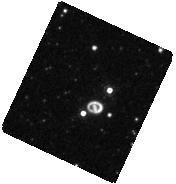
Target: SN-1987A. Instrument: WFC3/IR. Filter: F164N. Exposure: 13 min. Observation ID: hst_12241_10_wfc3_ir_f164n_ibkf10

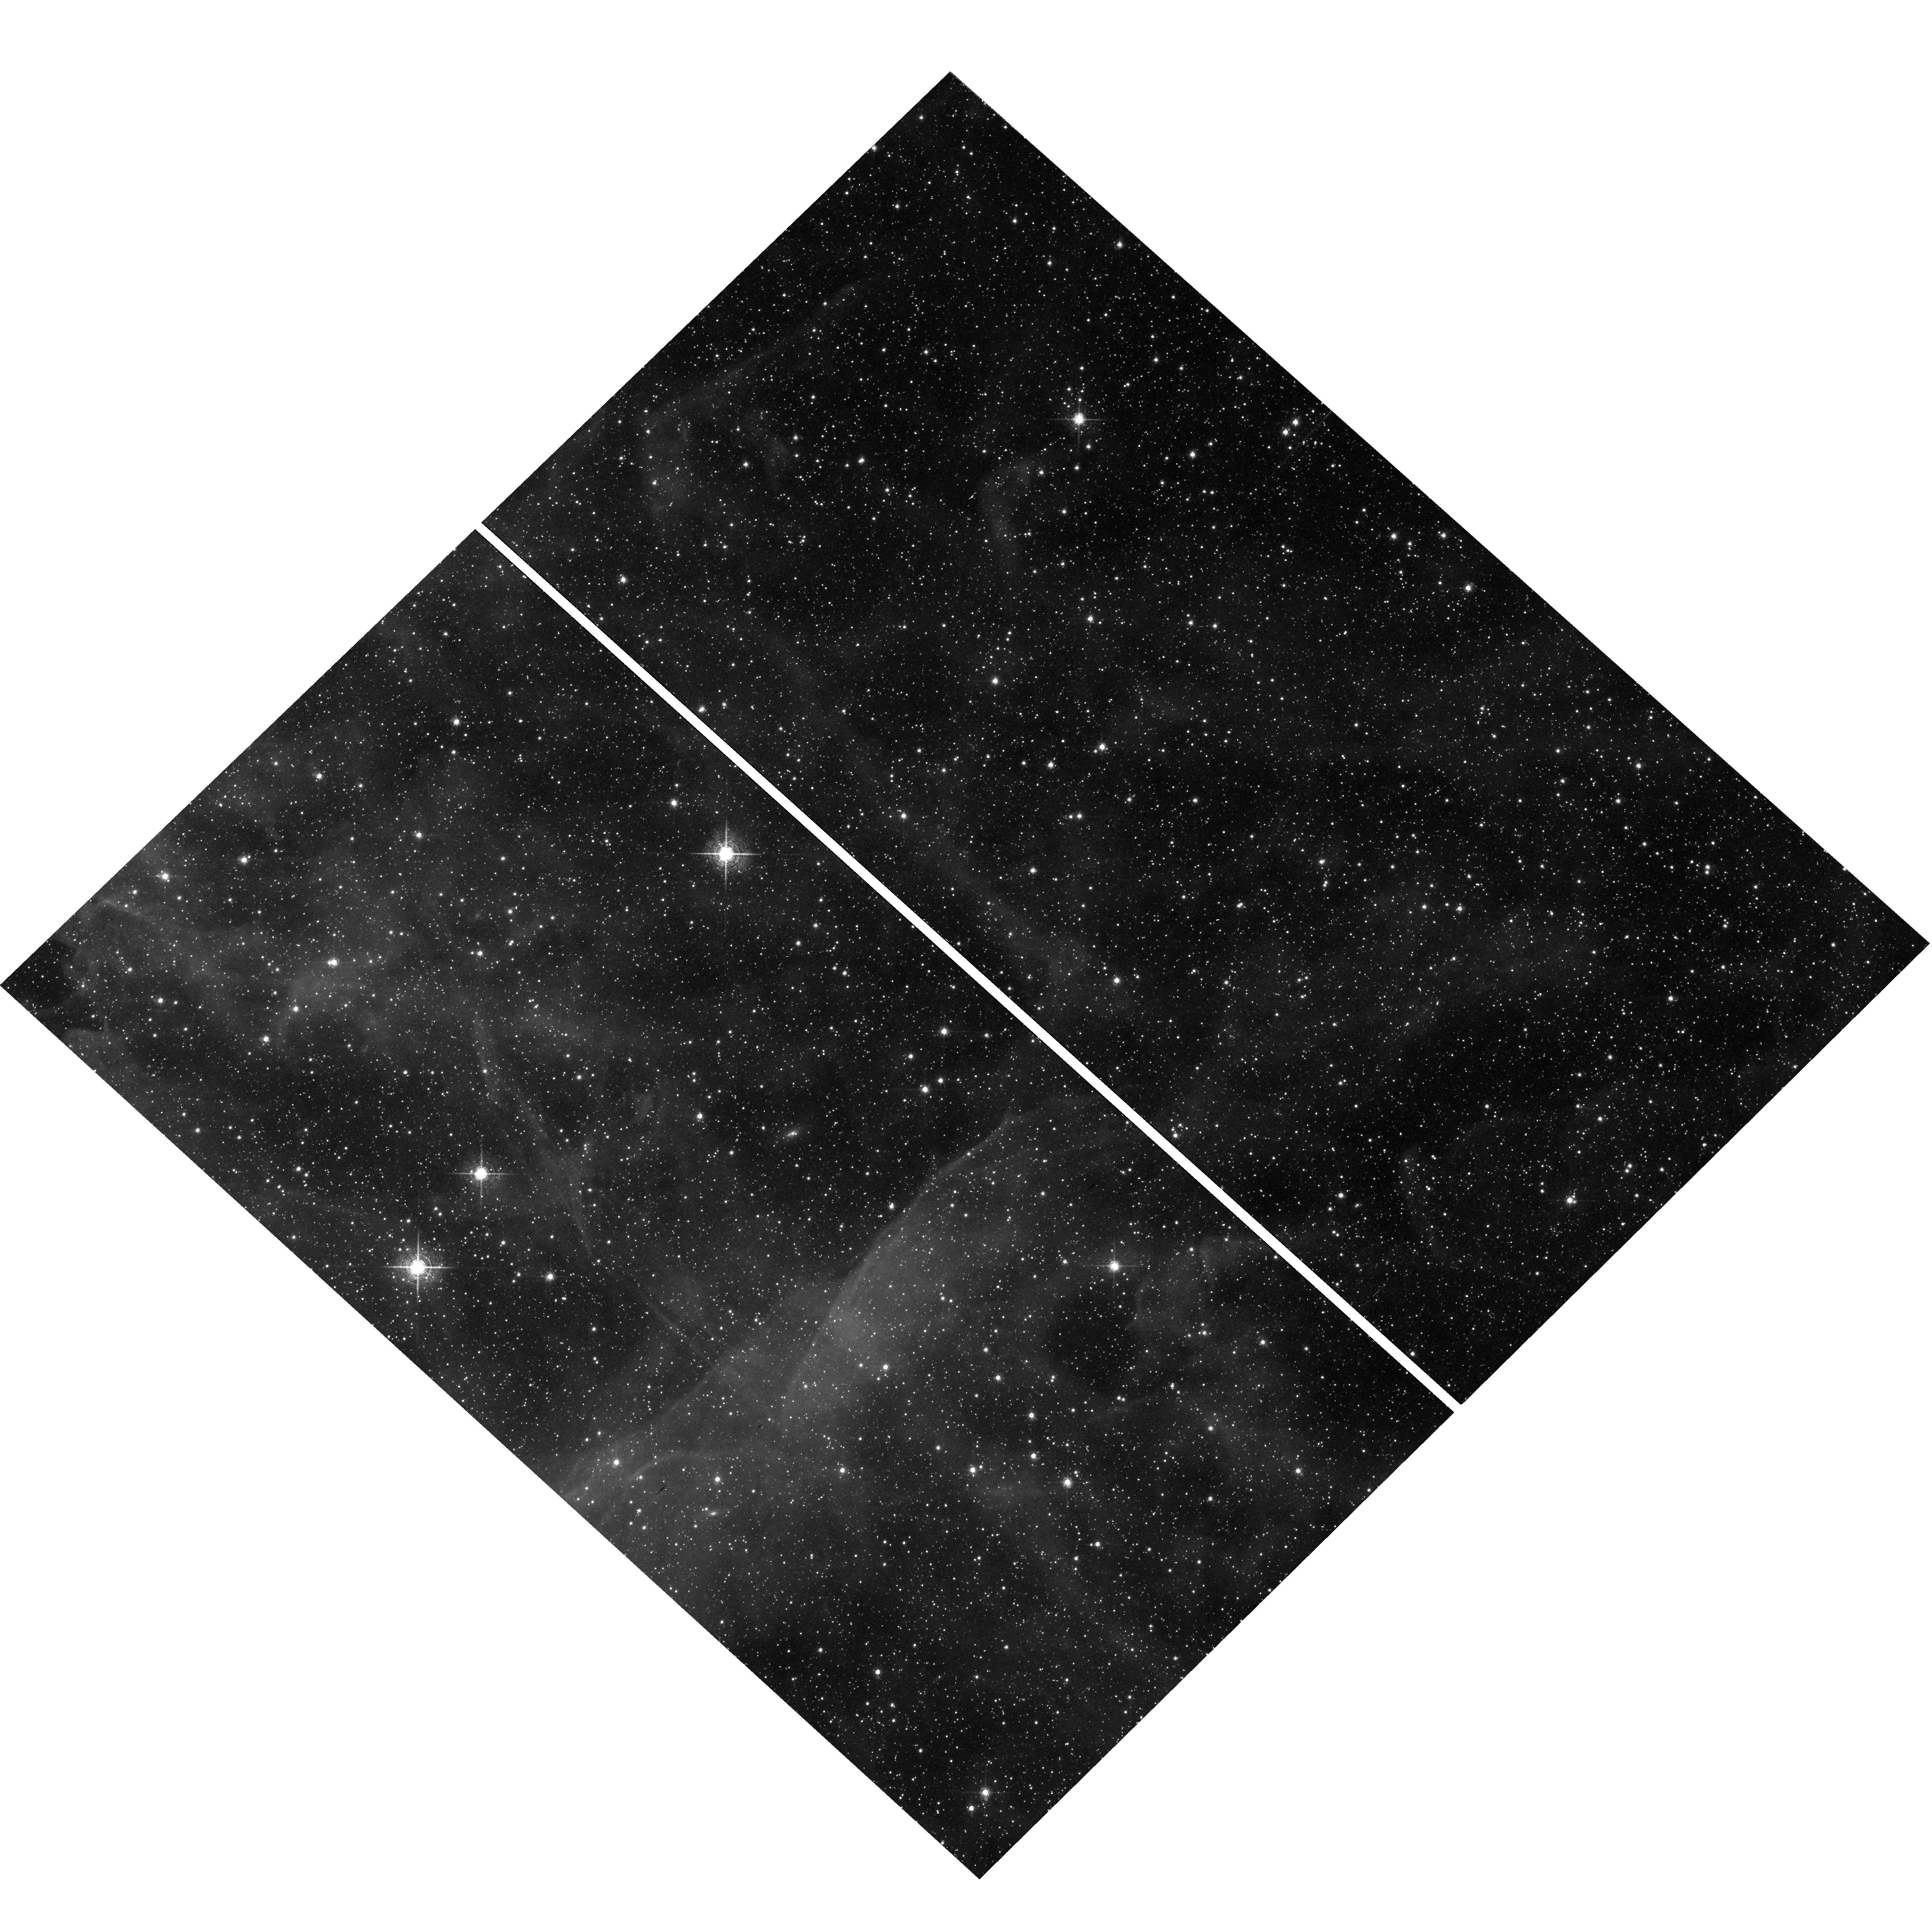
Target: field at RA 83.680°, Dec -69.333°. Instrument: WFC3/UVIS. Filter: F657N. Exposure: 47 min. Observation ID: hst_12241_50_wfc3_uvis_f657n_ibkf50

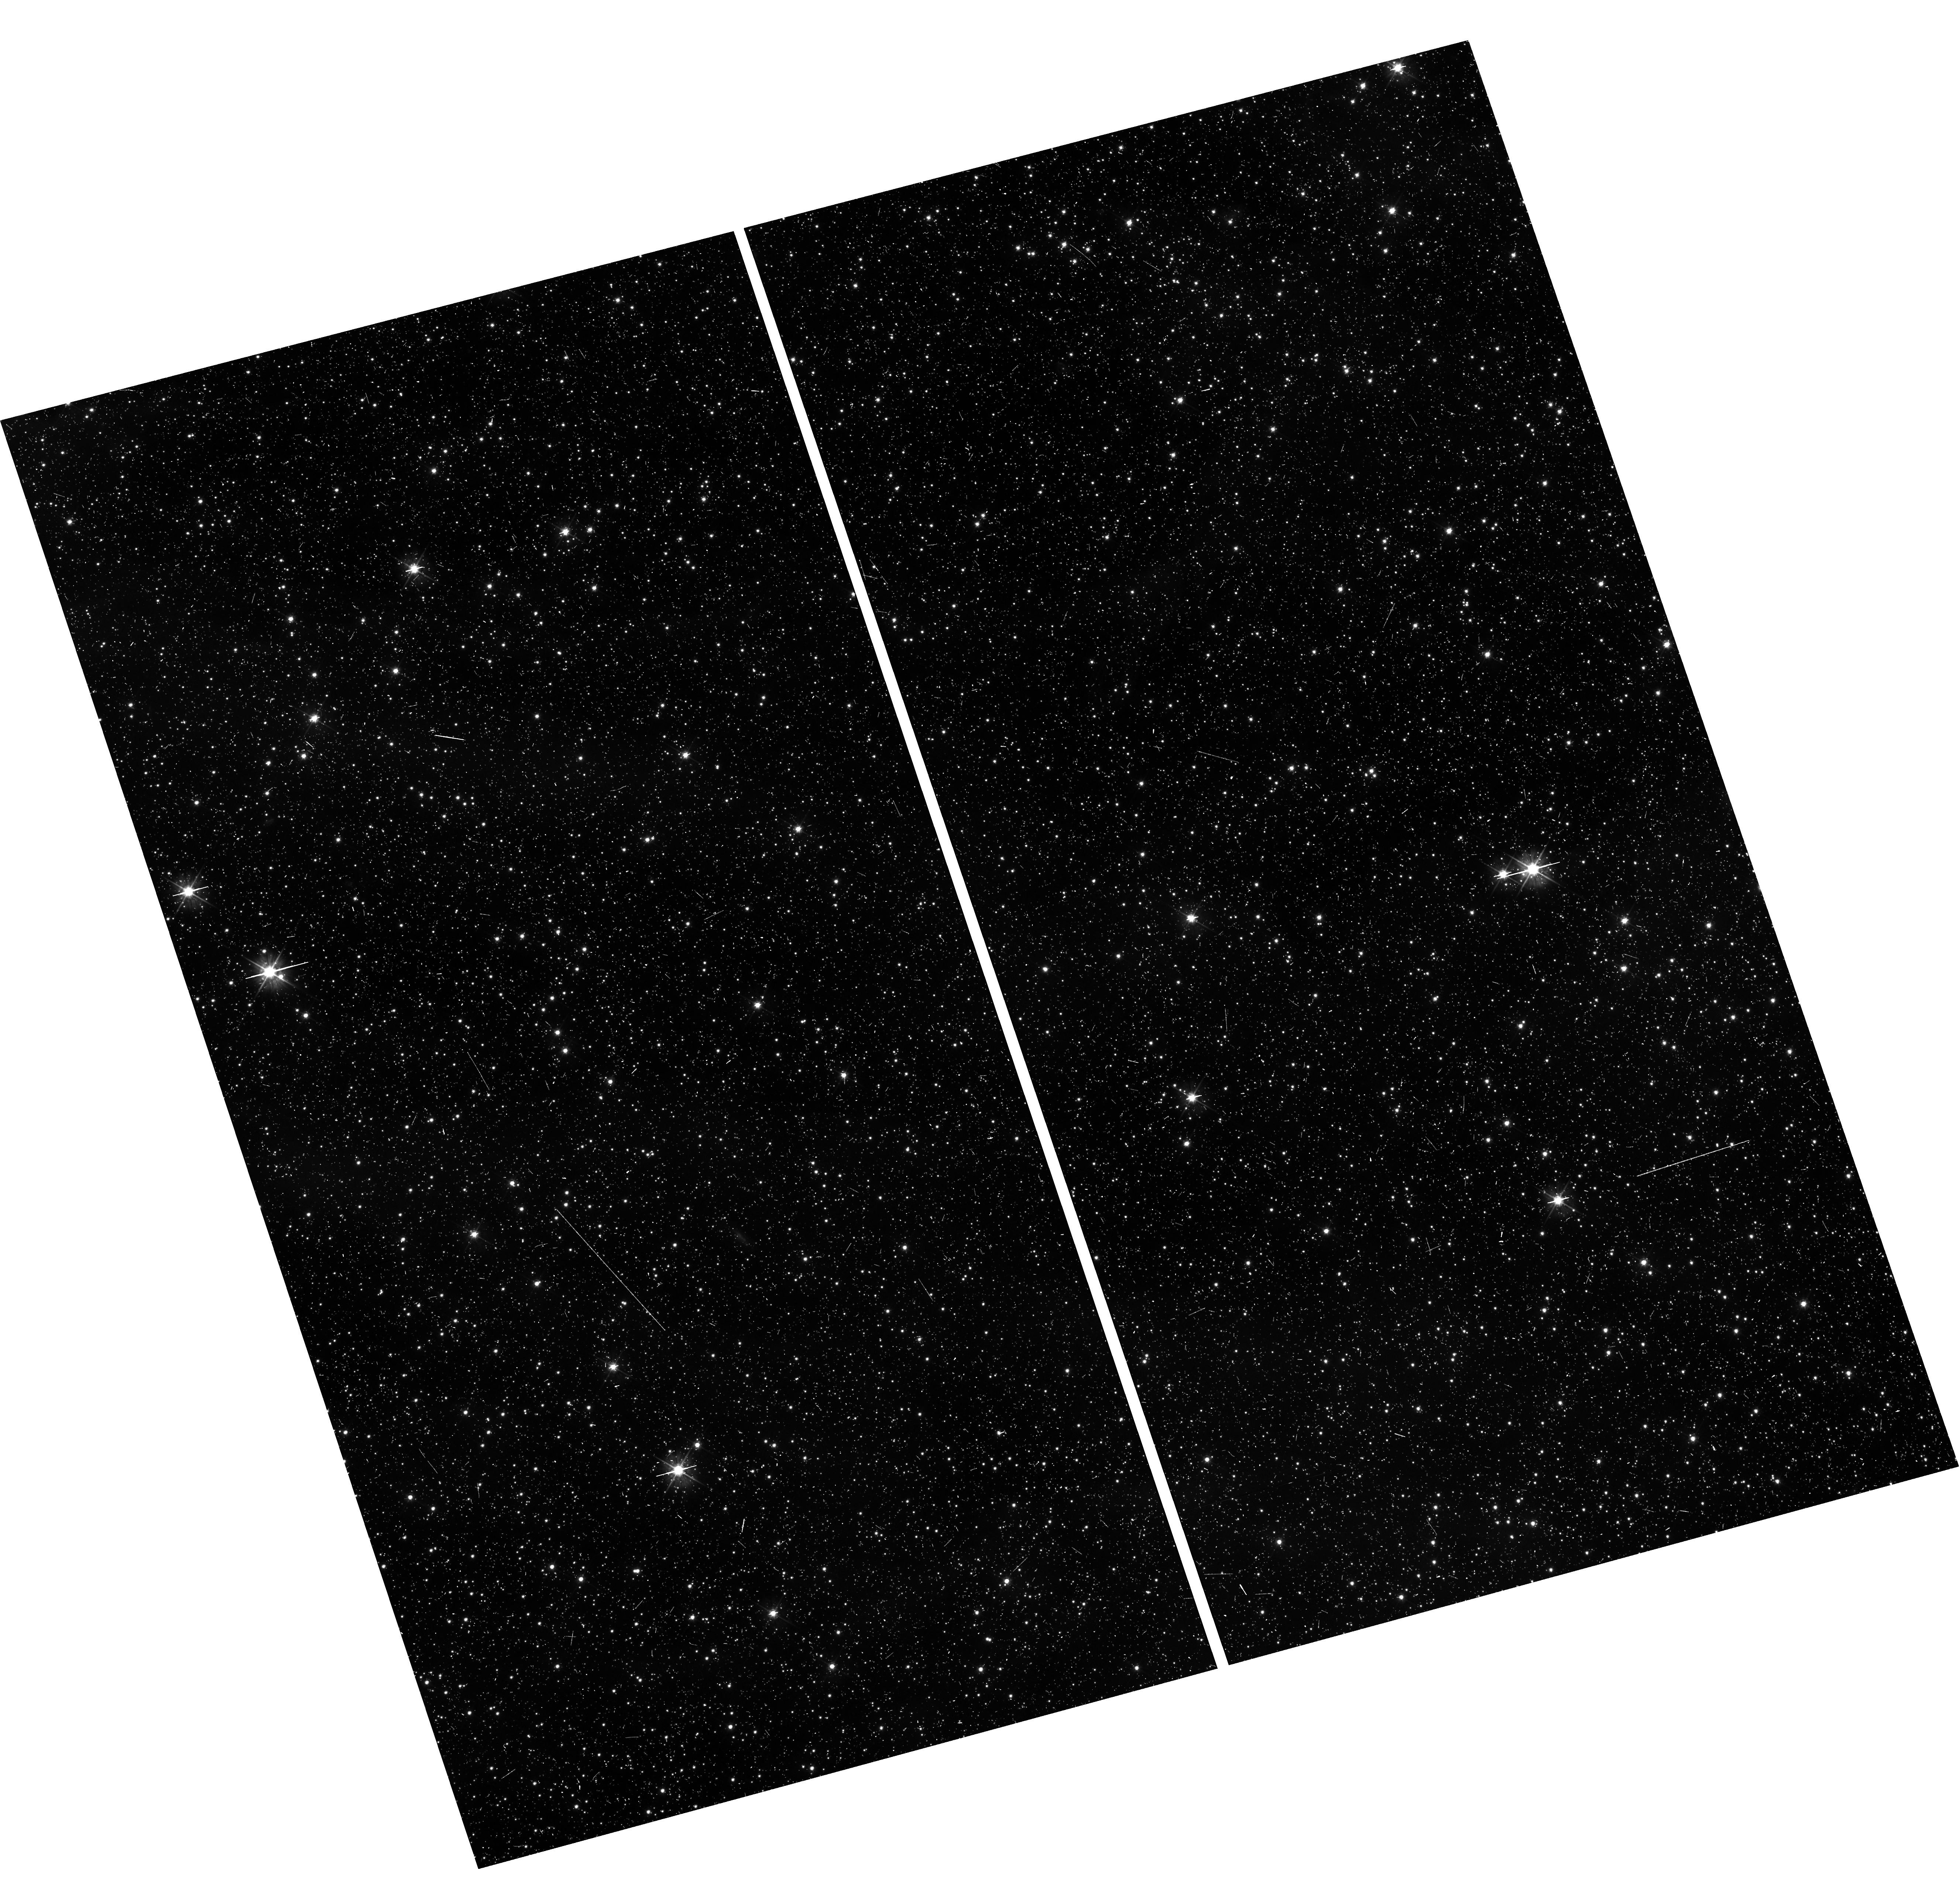
Target: field at RA 83.791°, Dec -69.357°. Instrument: WFC3/UVIS. Filter: F475W. Exposure: 20 min. Observation ID: hst_12241_40_wfc3_uvis_f475w_ibkf40

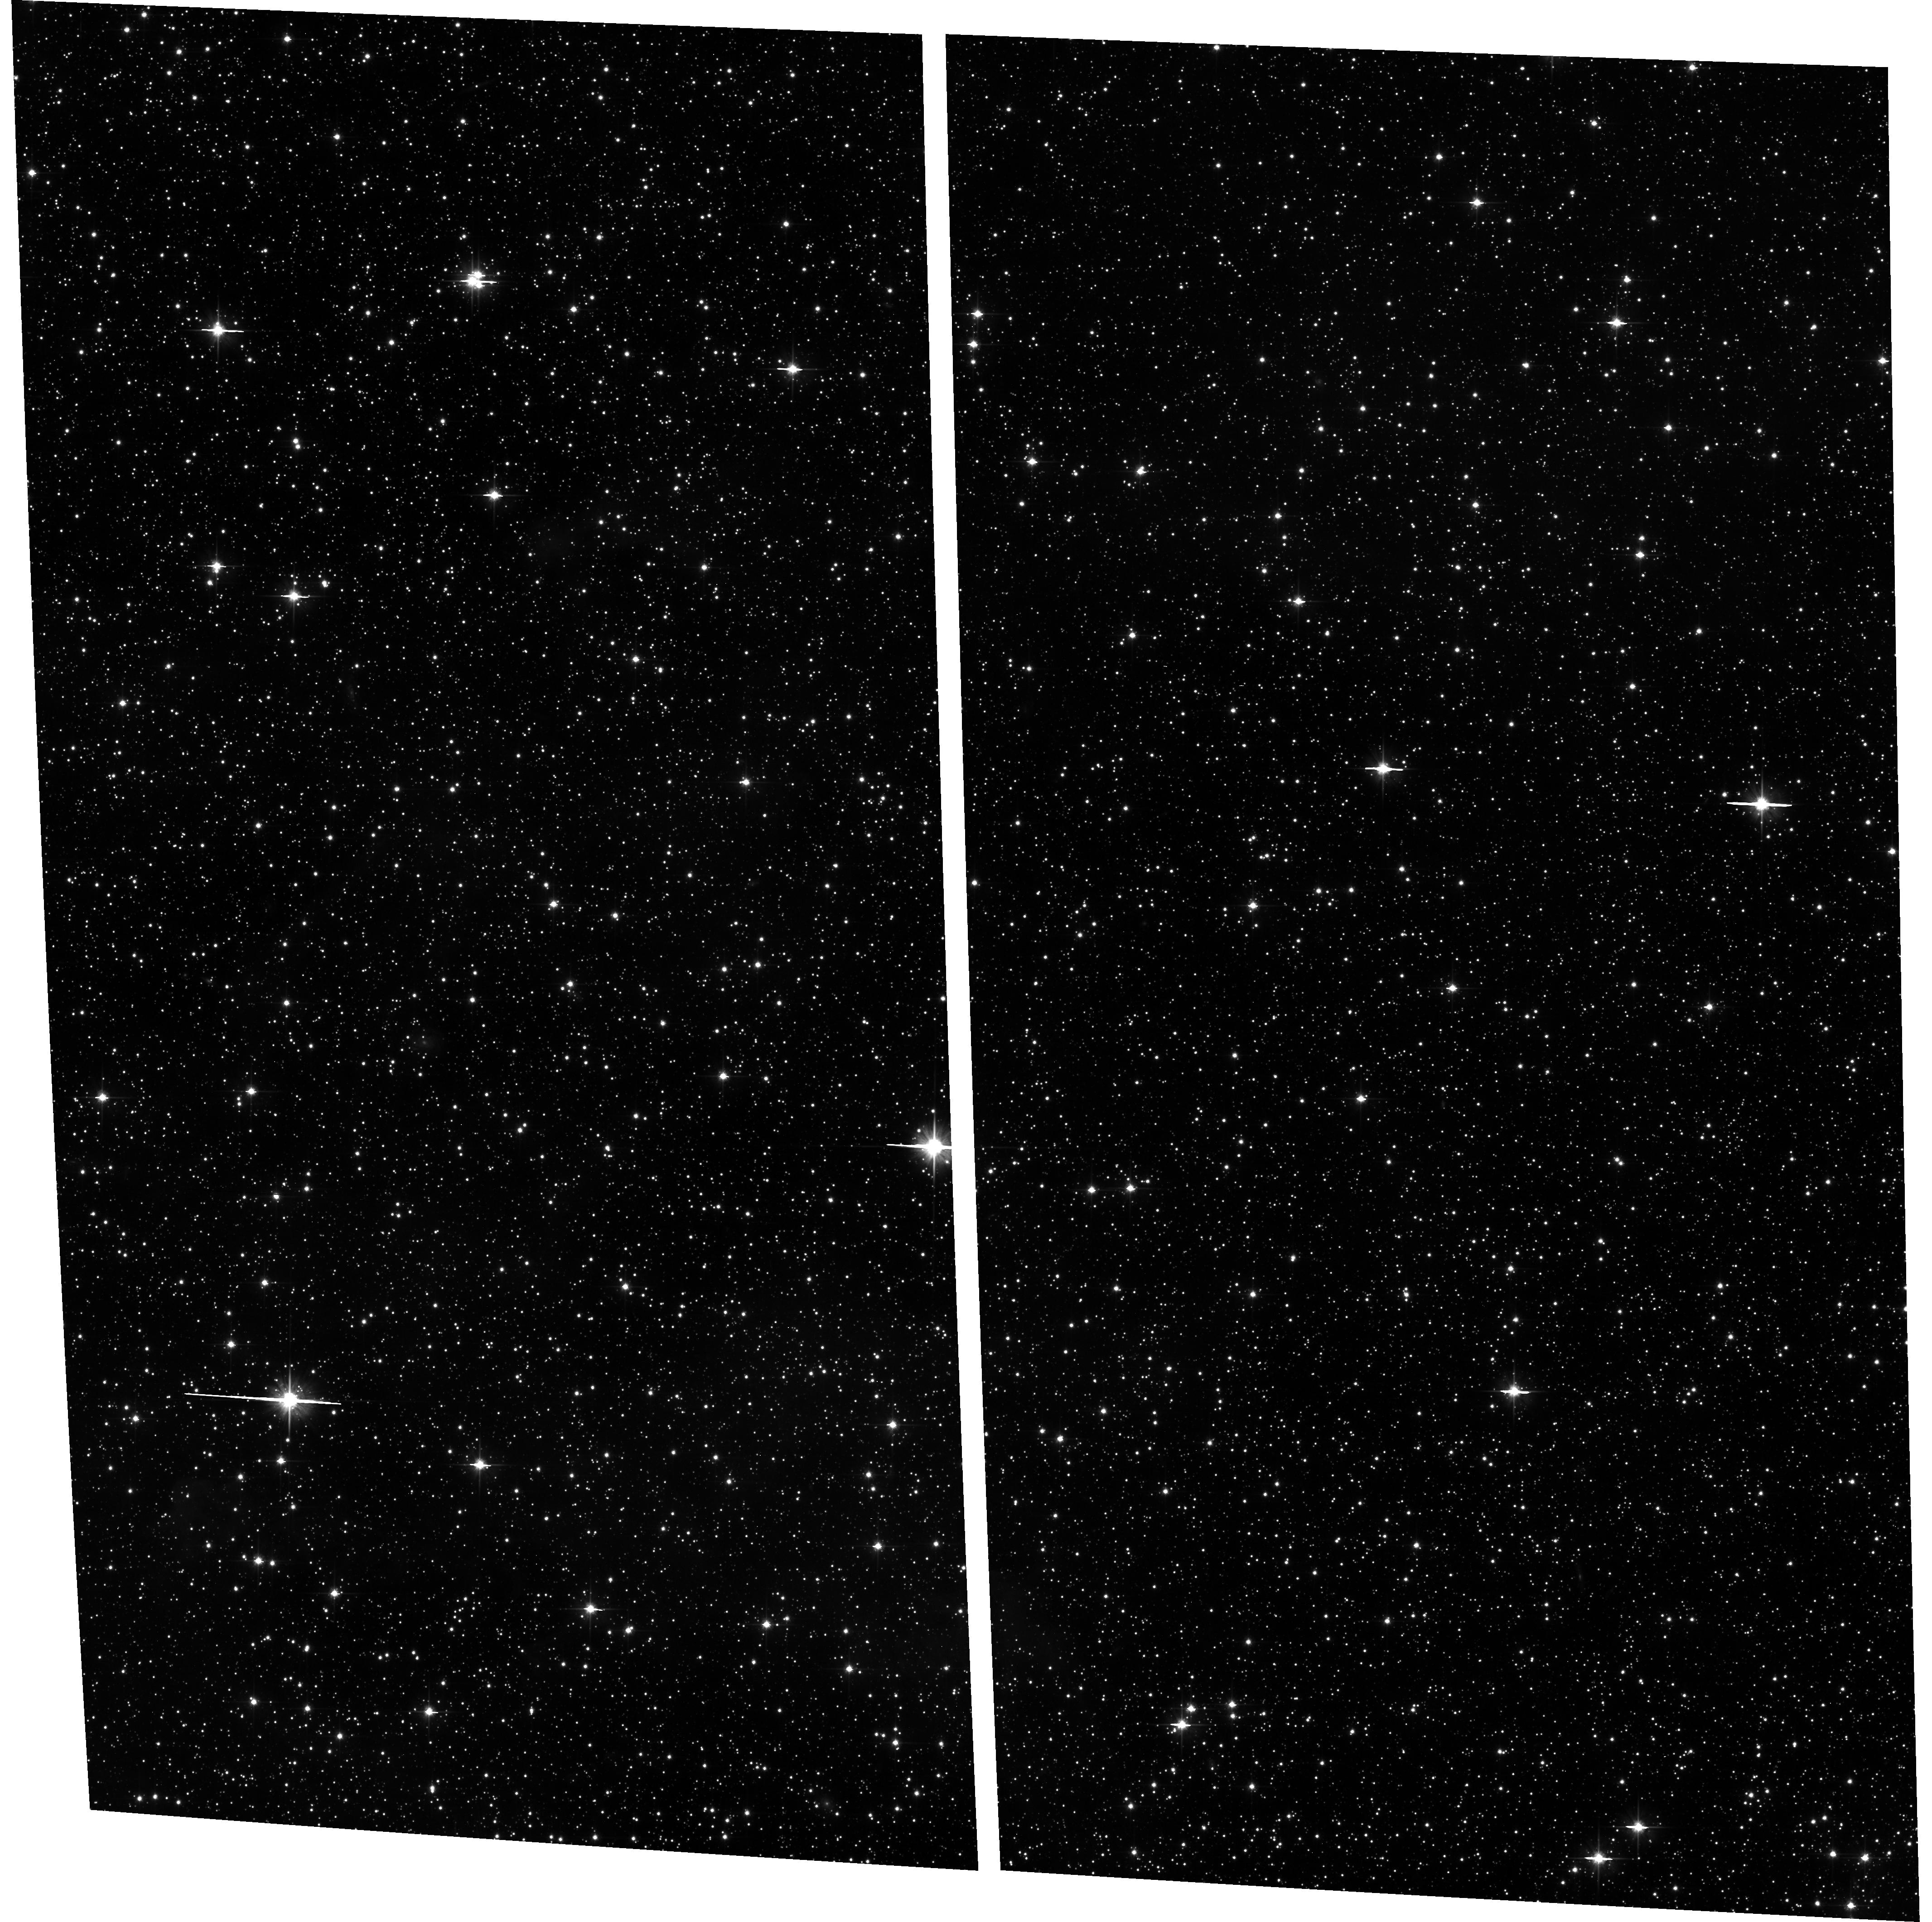
Target: field at RA 83.493°, Dec -69.263°. Instrument: ACS/WFC. Filter: F606W. Exposure: 20 min. Observation ID: hst_12241_50_acs_wfc_f606w_jbkf50

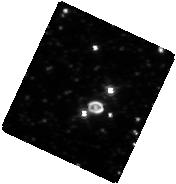
Target: SN-1987A. Instrument: WFC3/IR. Filter: F160W. Exposure: 13 min. Observation ID: hst_12241_10_wfc3_ir_f160w_ibkf10

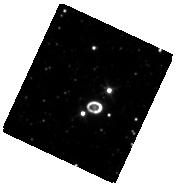
Target: SN-1987A. Instrument: WFC3/IR. Filter: F110W. Exposure: 7 min. Observation ID: hst_12241_10_wfc3_ir_f110w_ibkf10

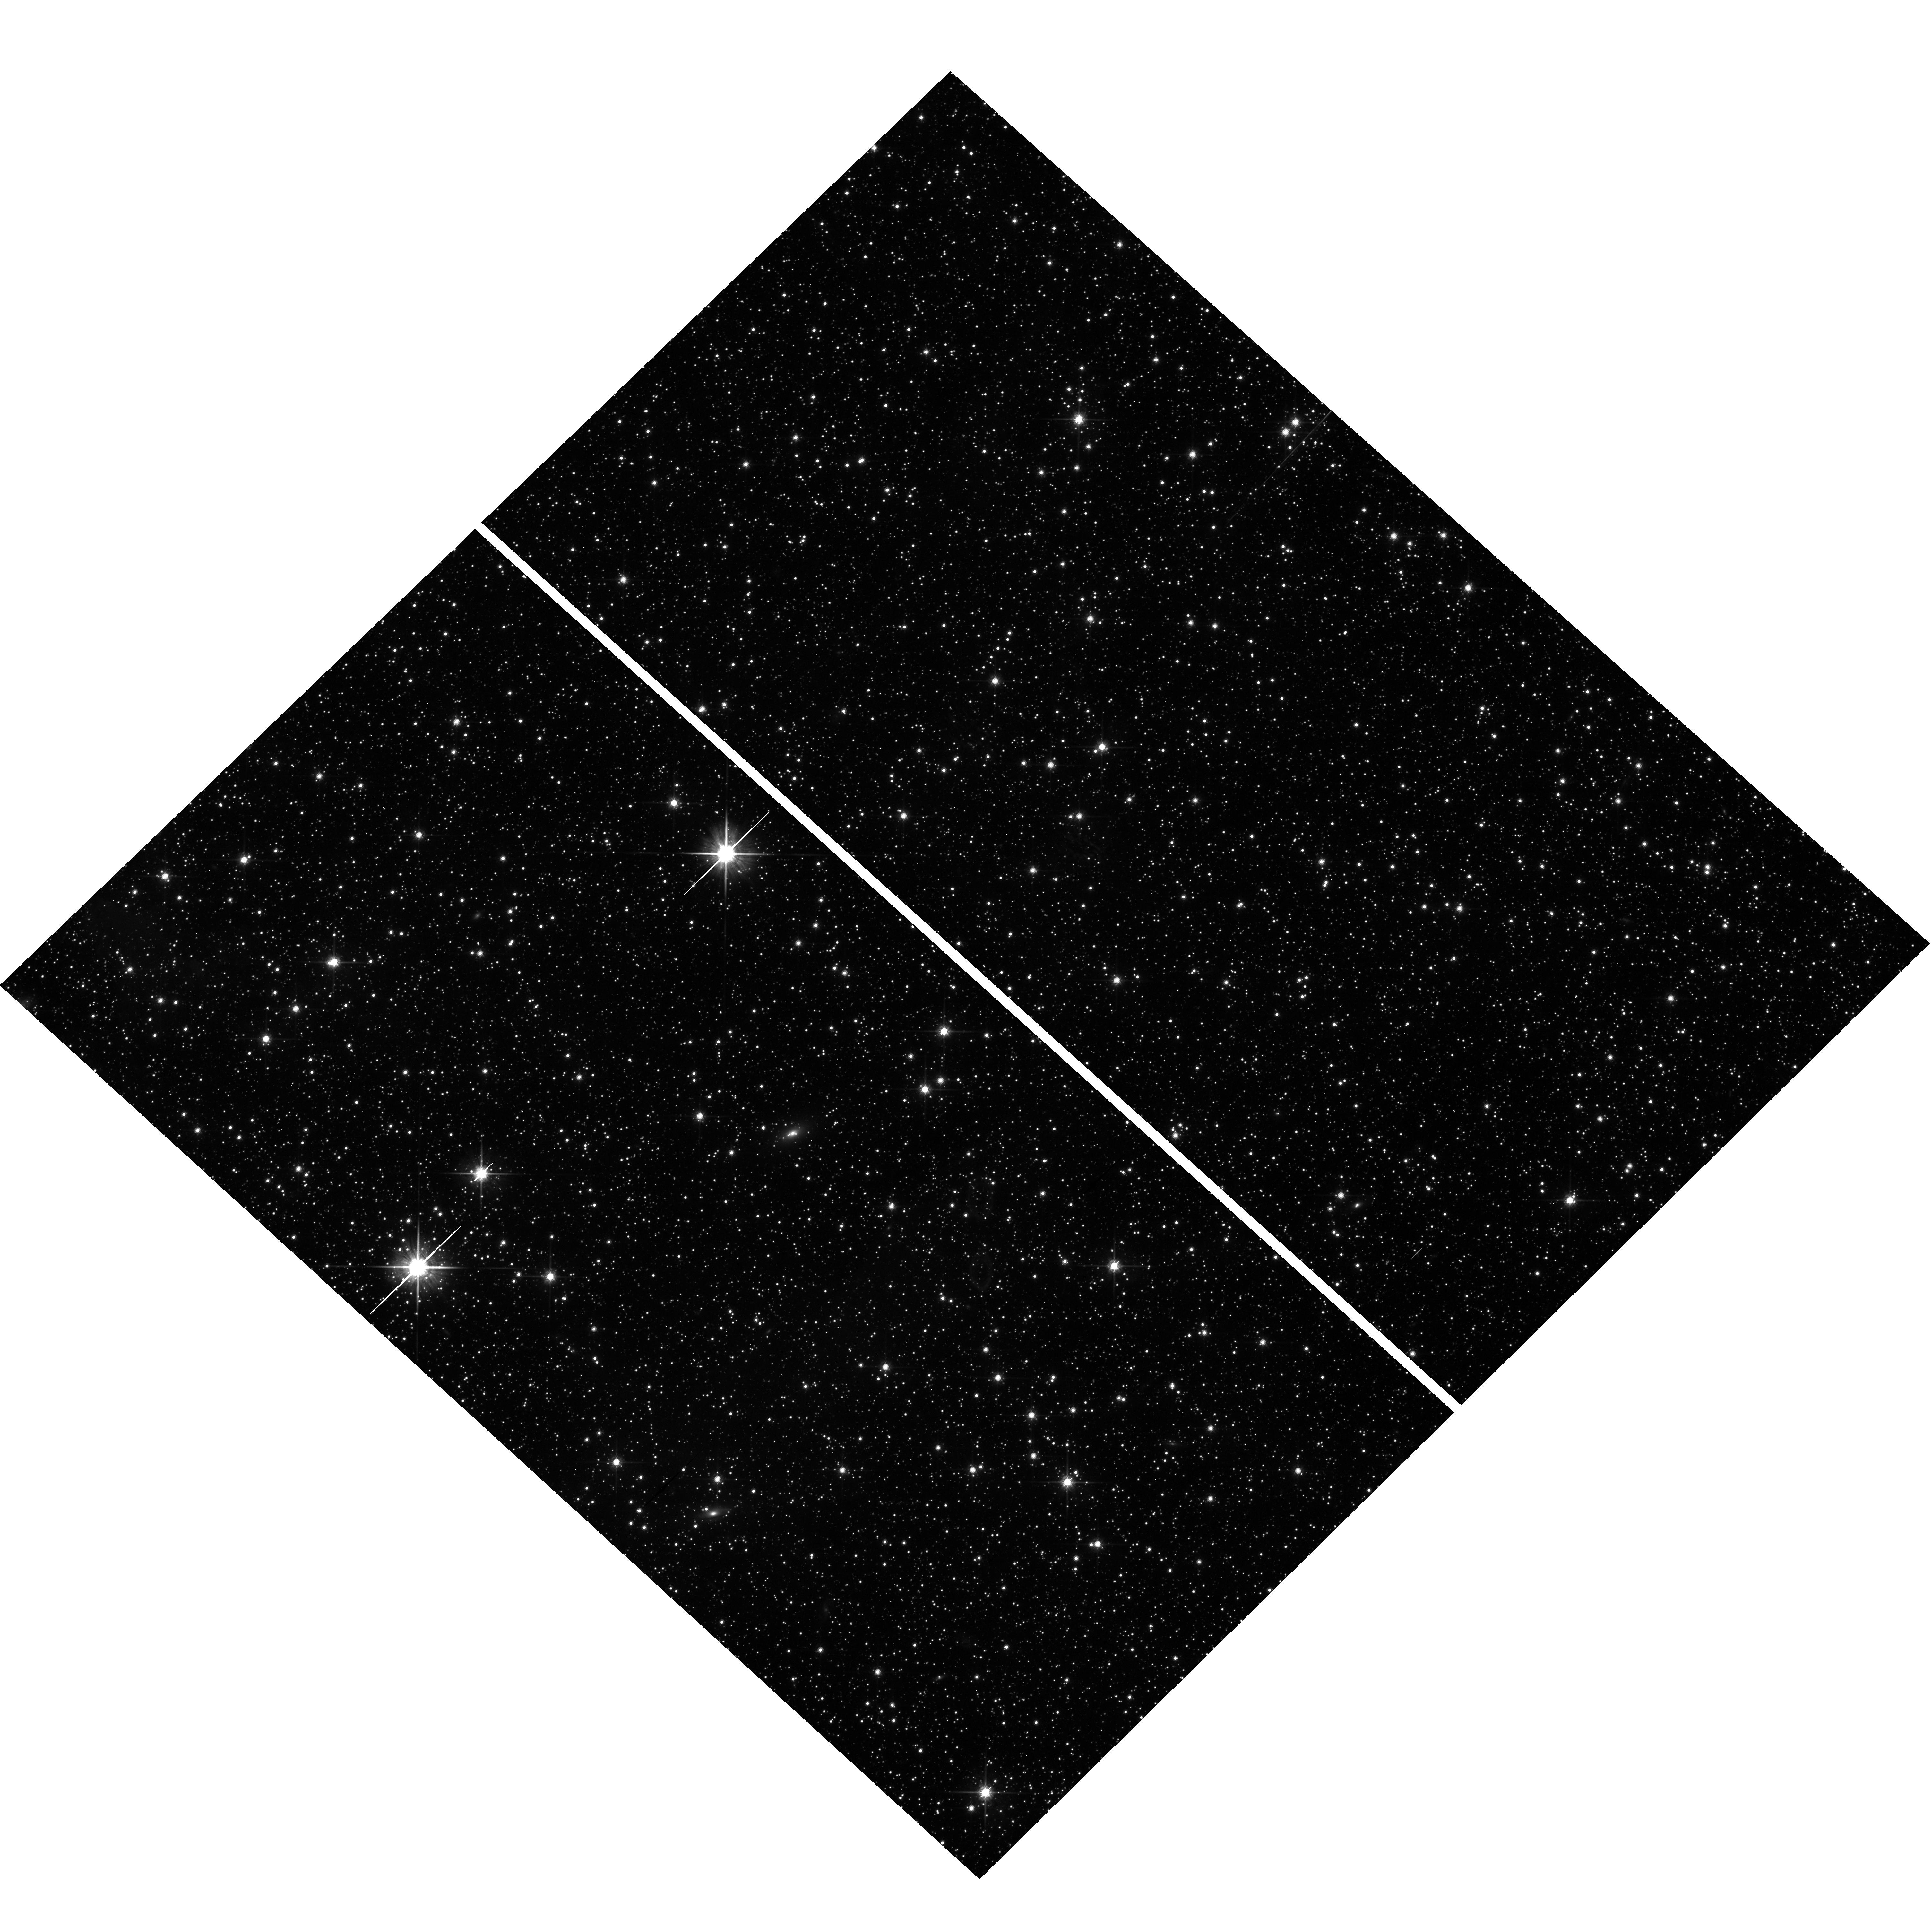
Target: field at RA 83.680°, Dec -69.333°. Instrument: WFC3/UVIS. Filter: F814W. Exposure: 27 min. Observation ID: hst_12241_50_wfc3_uvis_f814w_ibkf50

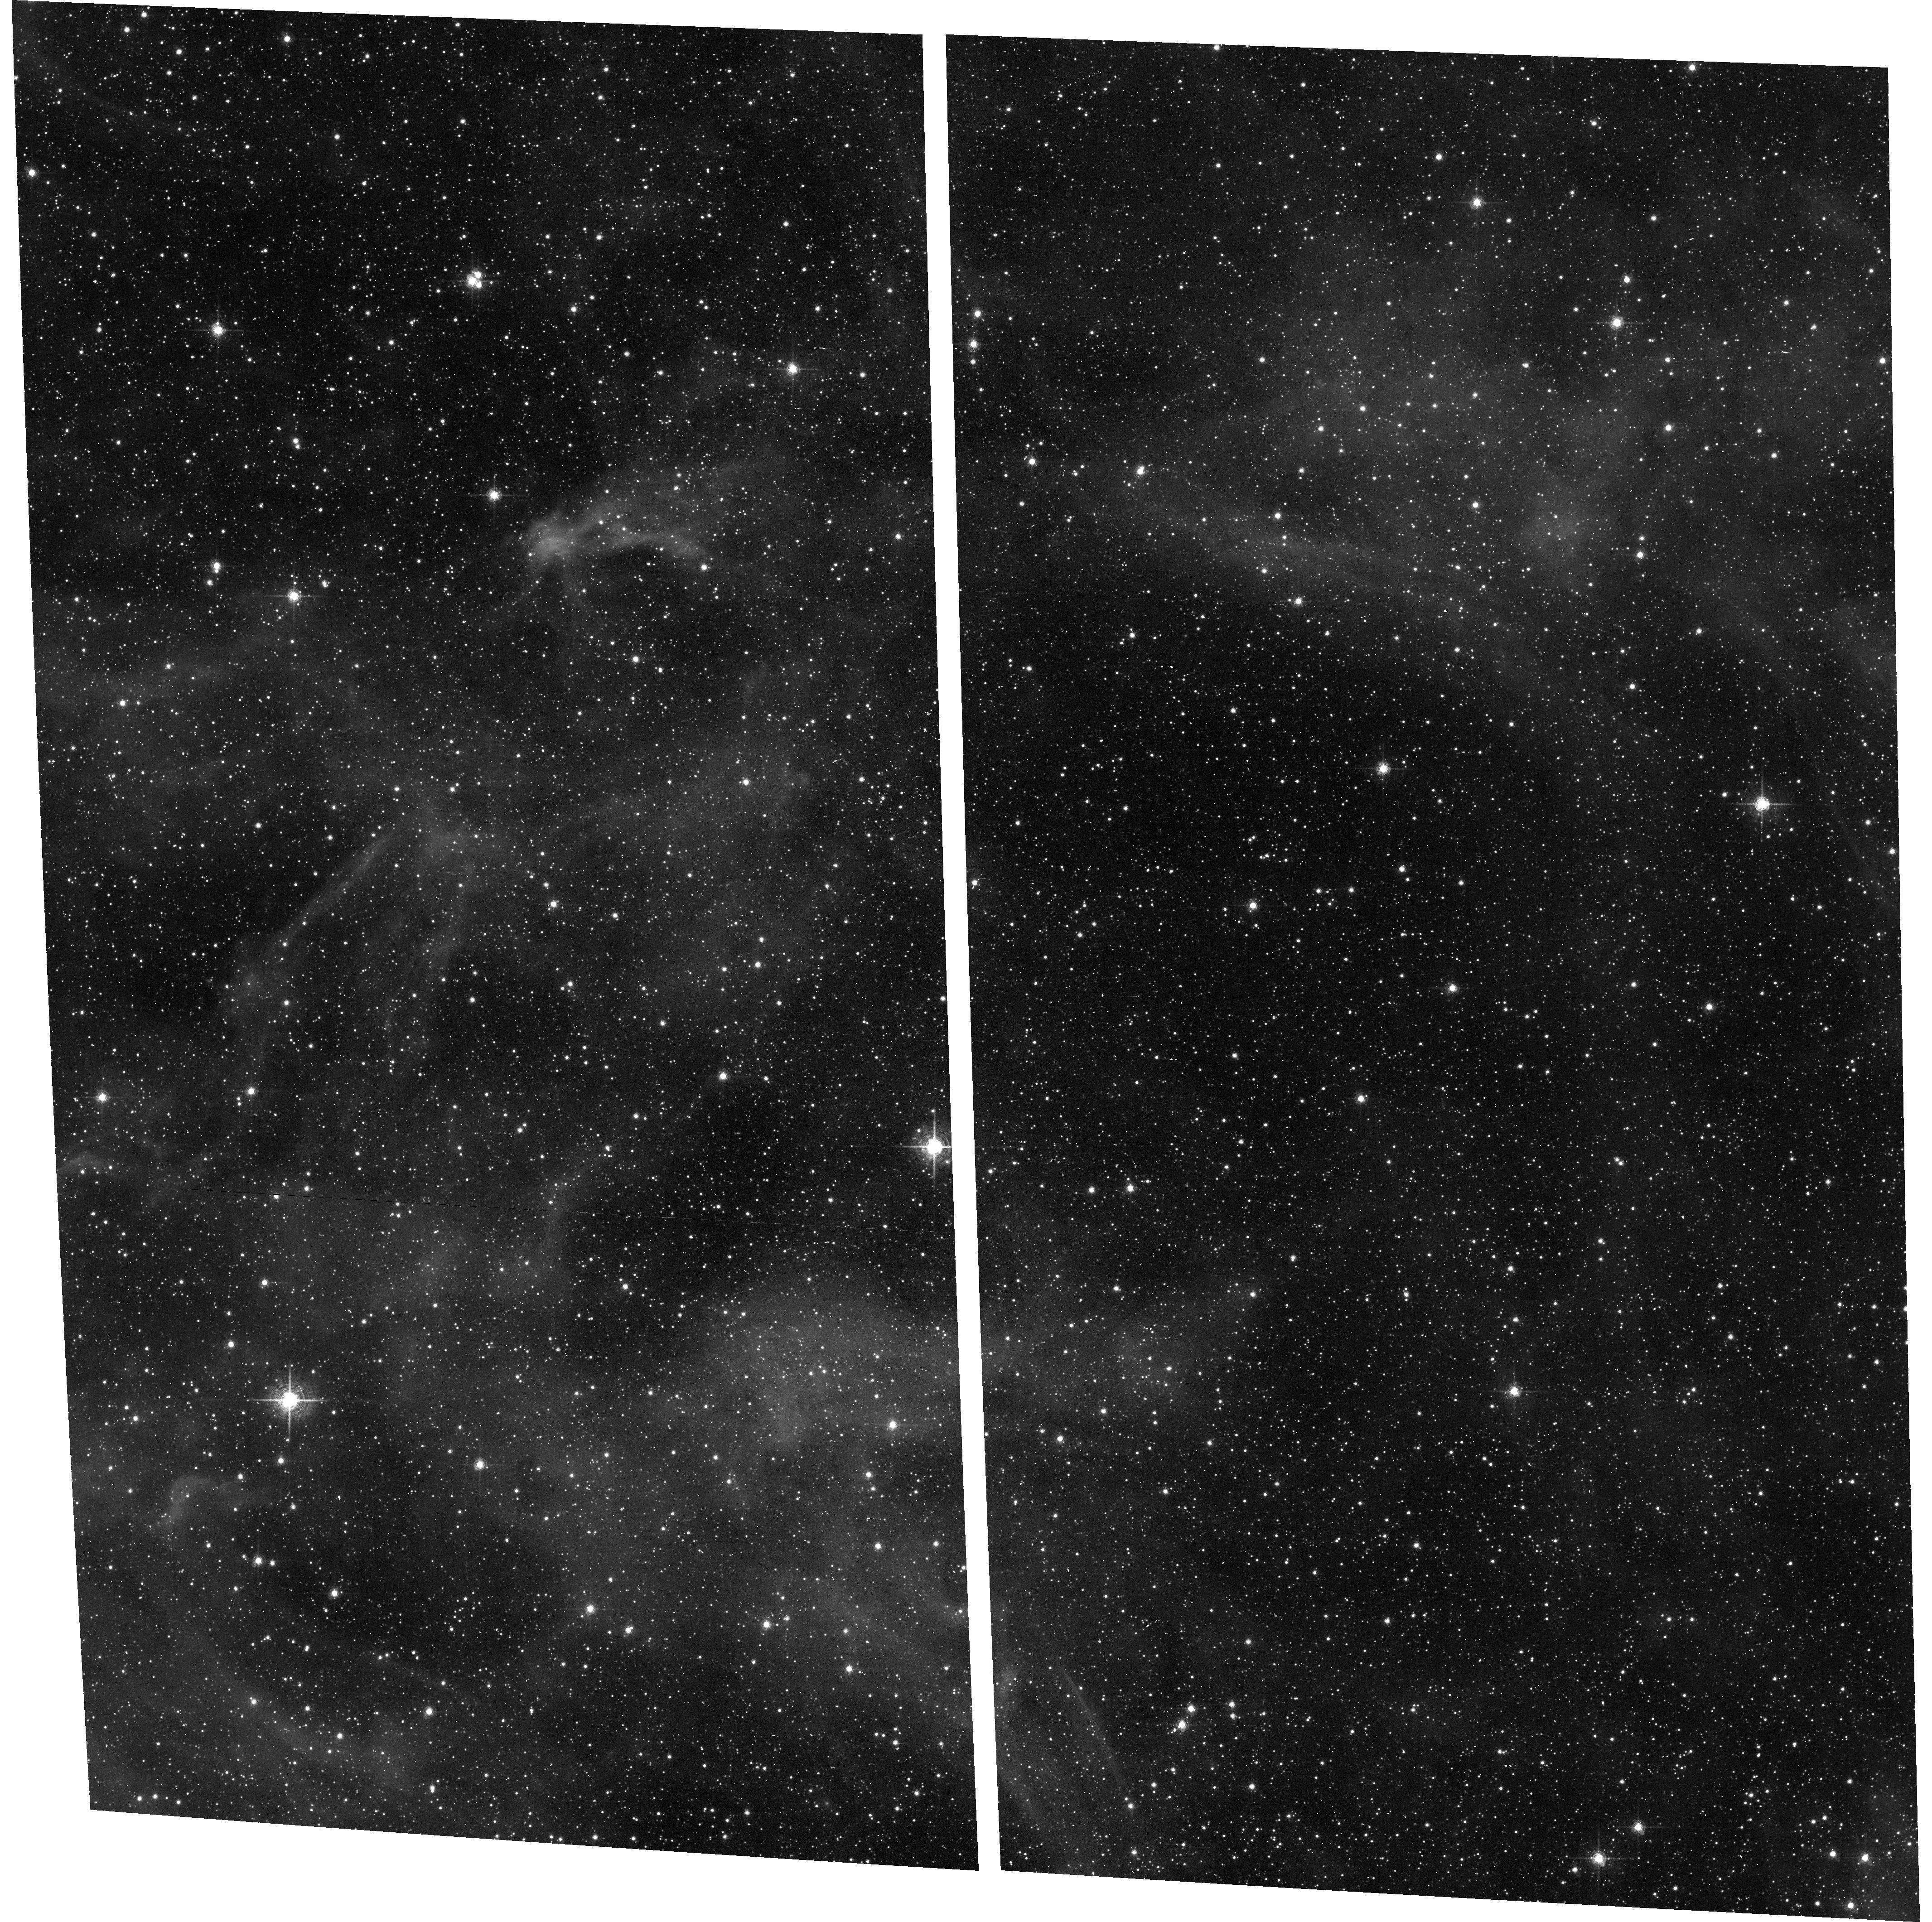
Target: field at RA 83.493°, Dec -69.263°. Instrument: ACS/WFC. Filter: F658N. Exposure: 46 min. Observation ID: hst_12241_50_acs_wfc_f658n_jbkf50

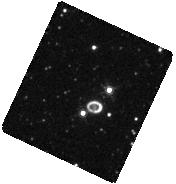
Target: SN-1987A. Instrument: WFC3/IR. Filter: F126N. Exposure: 13 min. Observation ID: hst_12241_10_wfc3_ir_f126n_ibkf10

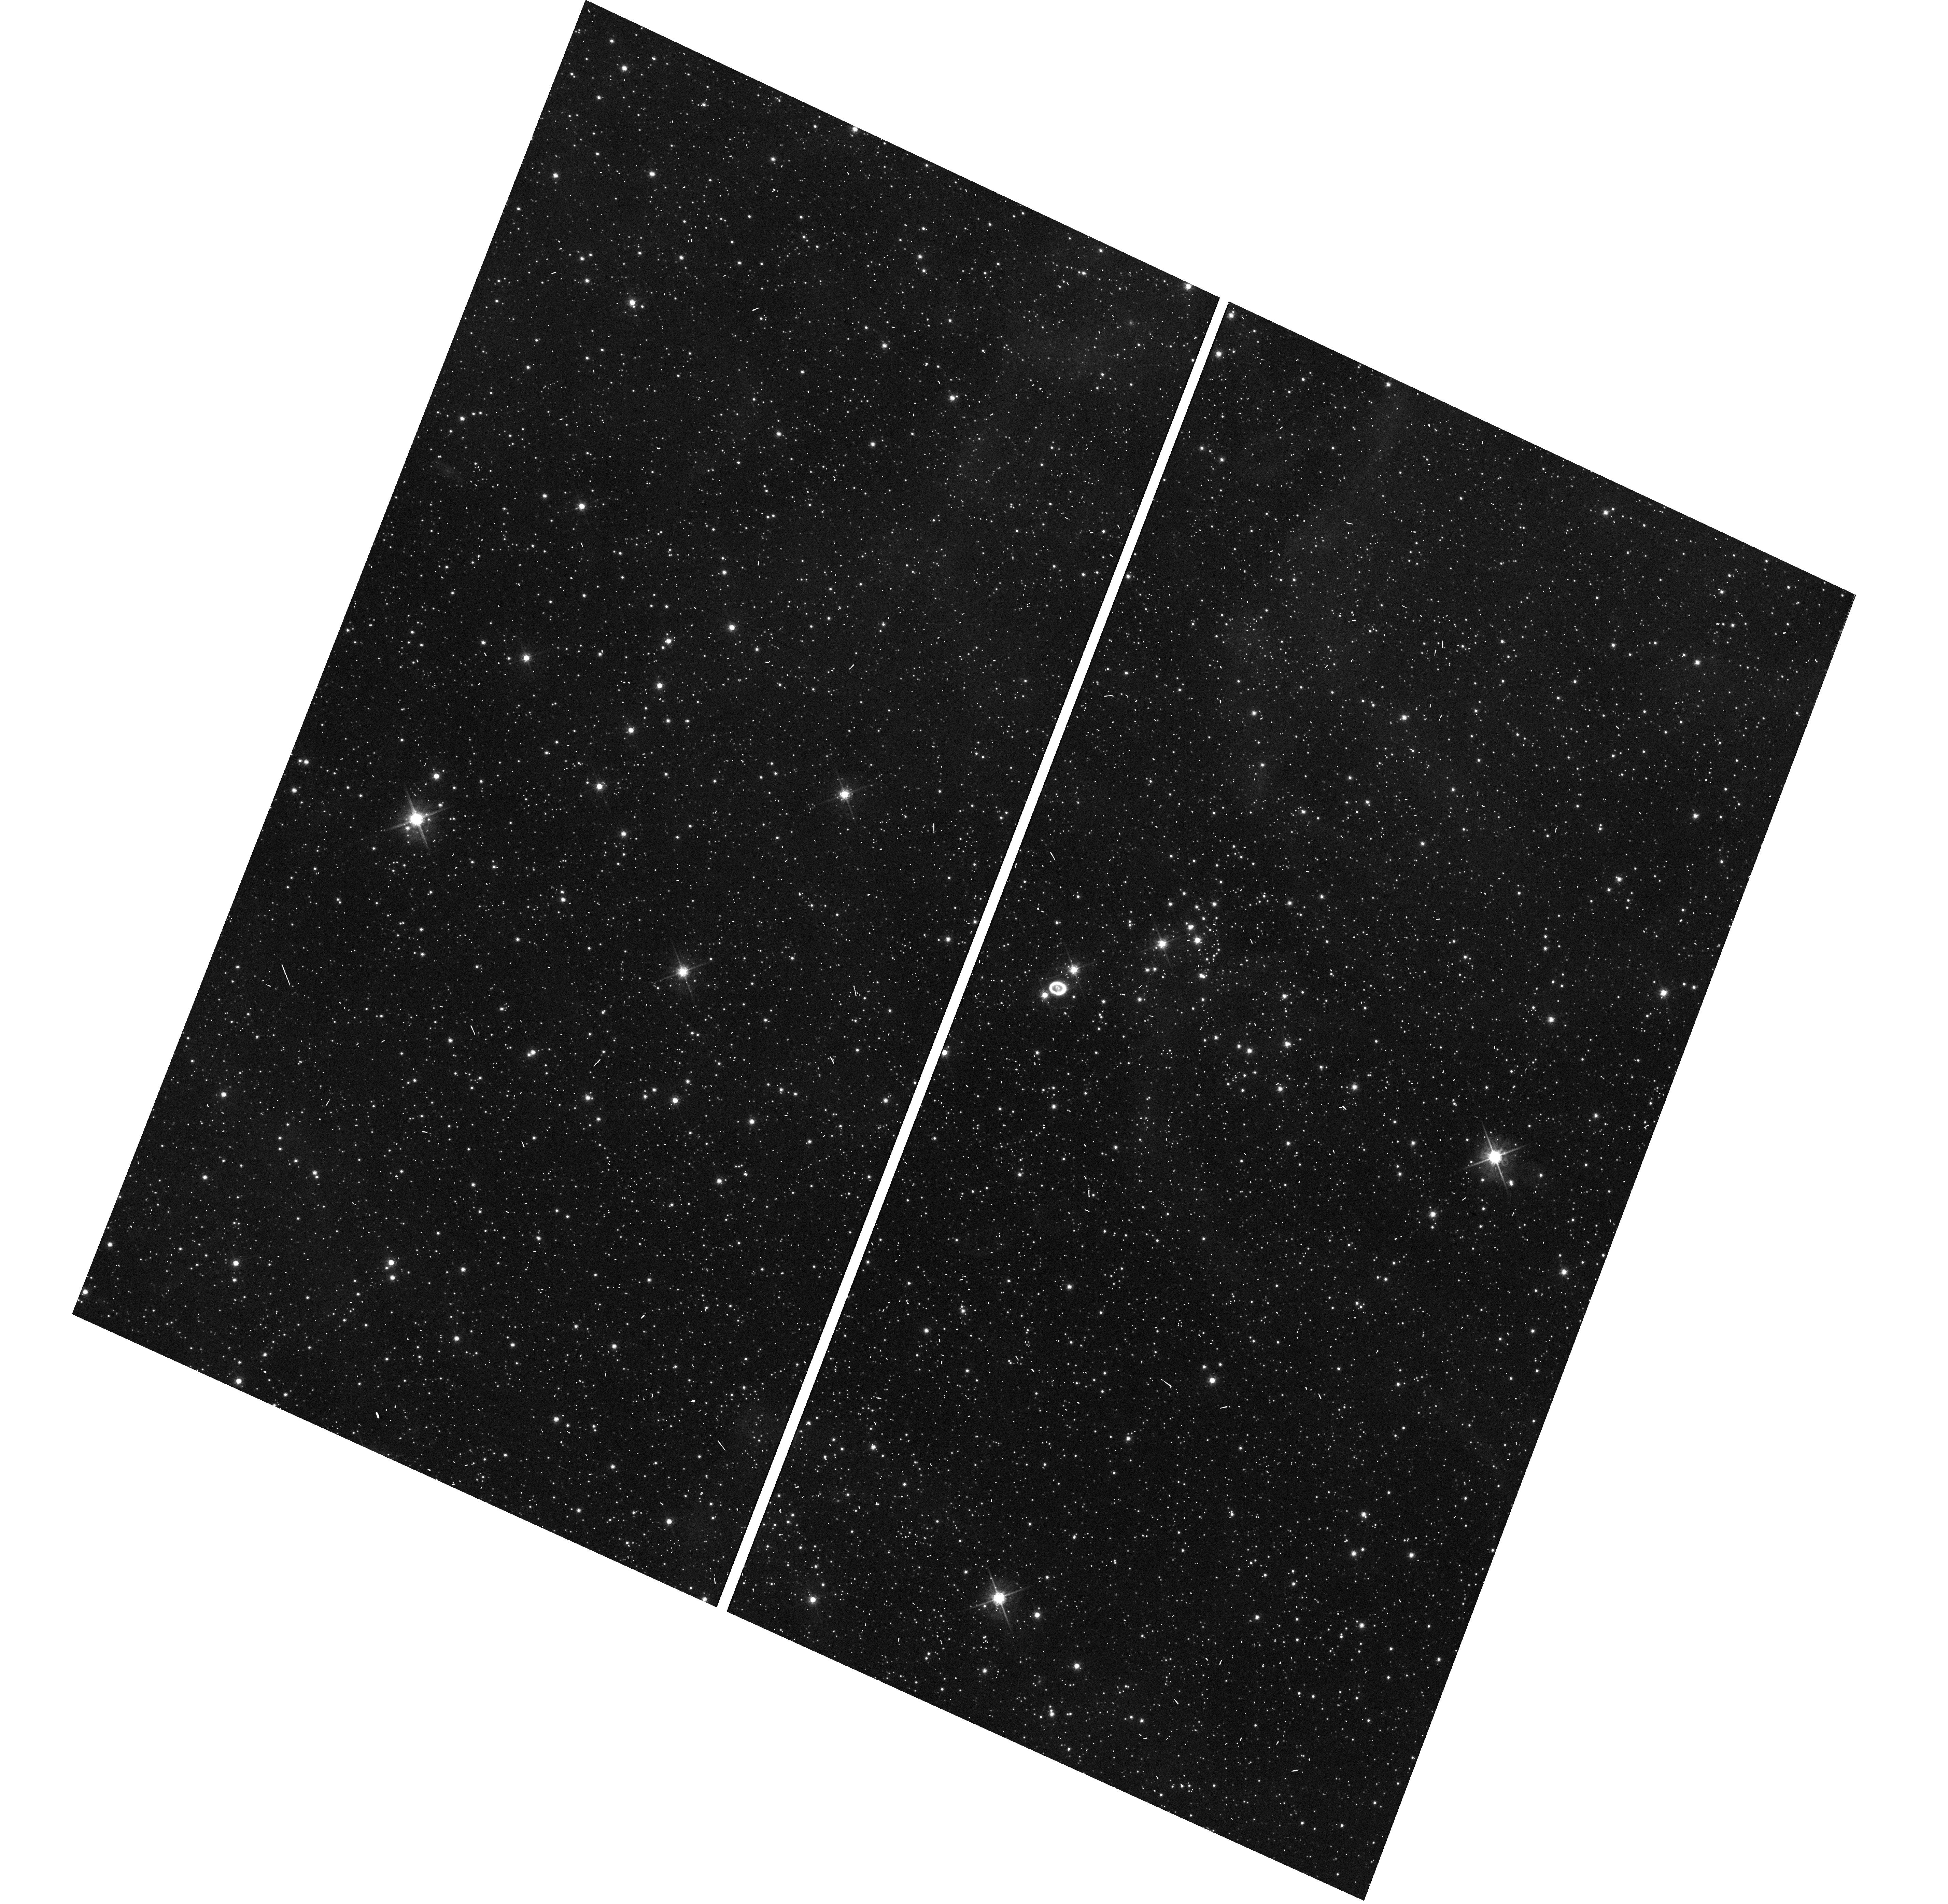
Target: SN-1987A. Instrument: WFC3/UVIS. Filter: F625W. Exposure: 20 min. Observation ID: hst_12241_10_wfc3_uvis_f625w_ibkf10

SAINTS - The SN 1987A Intensive Study (PI: Kirshner, Robert P.)

SAINTS is a program to observe SN 1987A, the brightest supernova since 1604, as it matures into the youngest supernova remnant at age 23. HST is the essential tool for observing SN 1987A's many physical components. A violent encounter is underway between the fastest-moving debris and the circumstellar ring: shocks excite "hotspots." Radio, optical, infrared and X-ray fluxes have been rising rapidly: we have organized VLT, Spitzer, and Chandra observations to understand the several emission mechanisms at work. The inner debris, excited by radioactive isotopes from the explosion, is now resolved and seen to be aspherical, providing direct evidence on the shape of the explosion itself and on dust that formed in the debris. Questions about SN 1987A remain unanswered. For example, where is the compact object whose formation sent neutrinos our way in February 1987 ? A rich and unbroken data set from SAINTS will help answer these central questions and will build an archive for the future to help answer questions we have not yet thought to ask. For Cycle 18, these data will include novel observations with the IR channel of WFC3 and UV observations with COS.